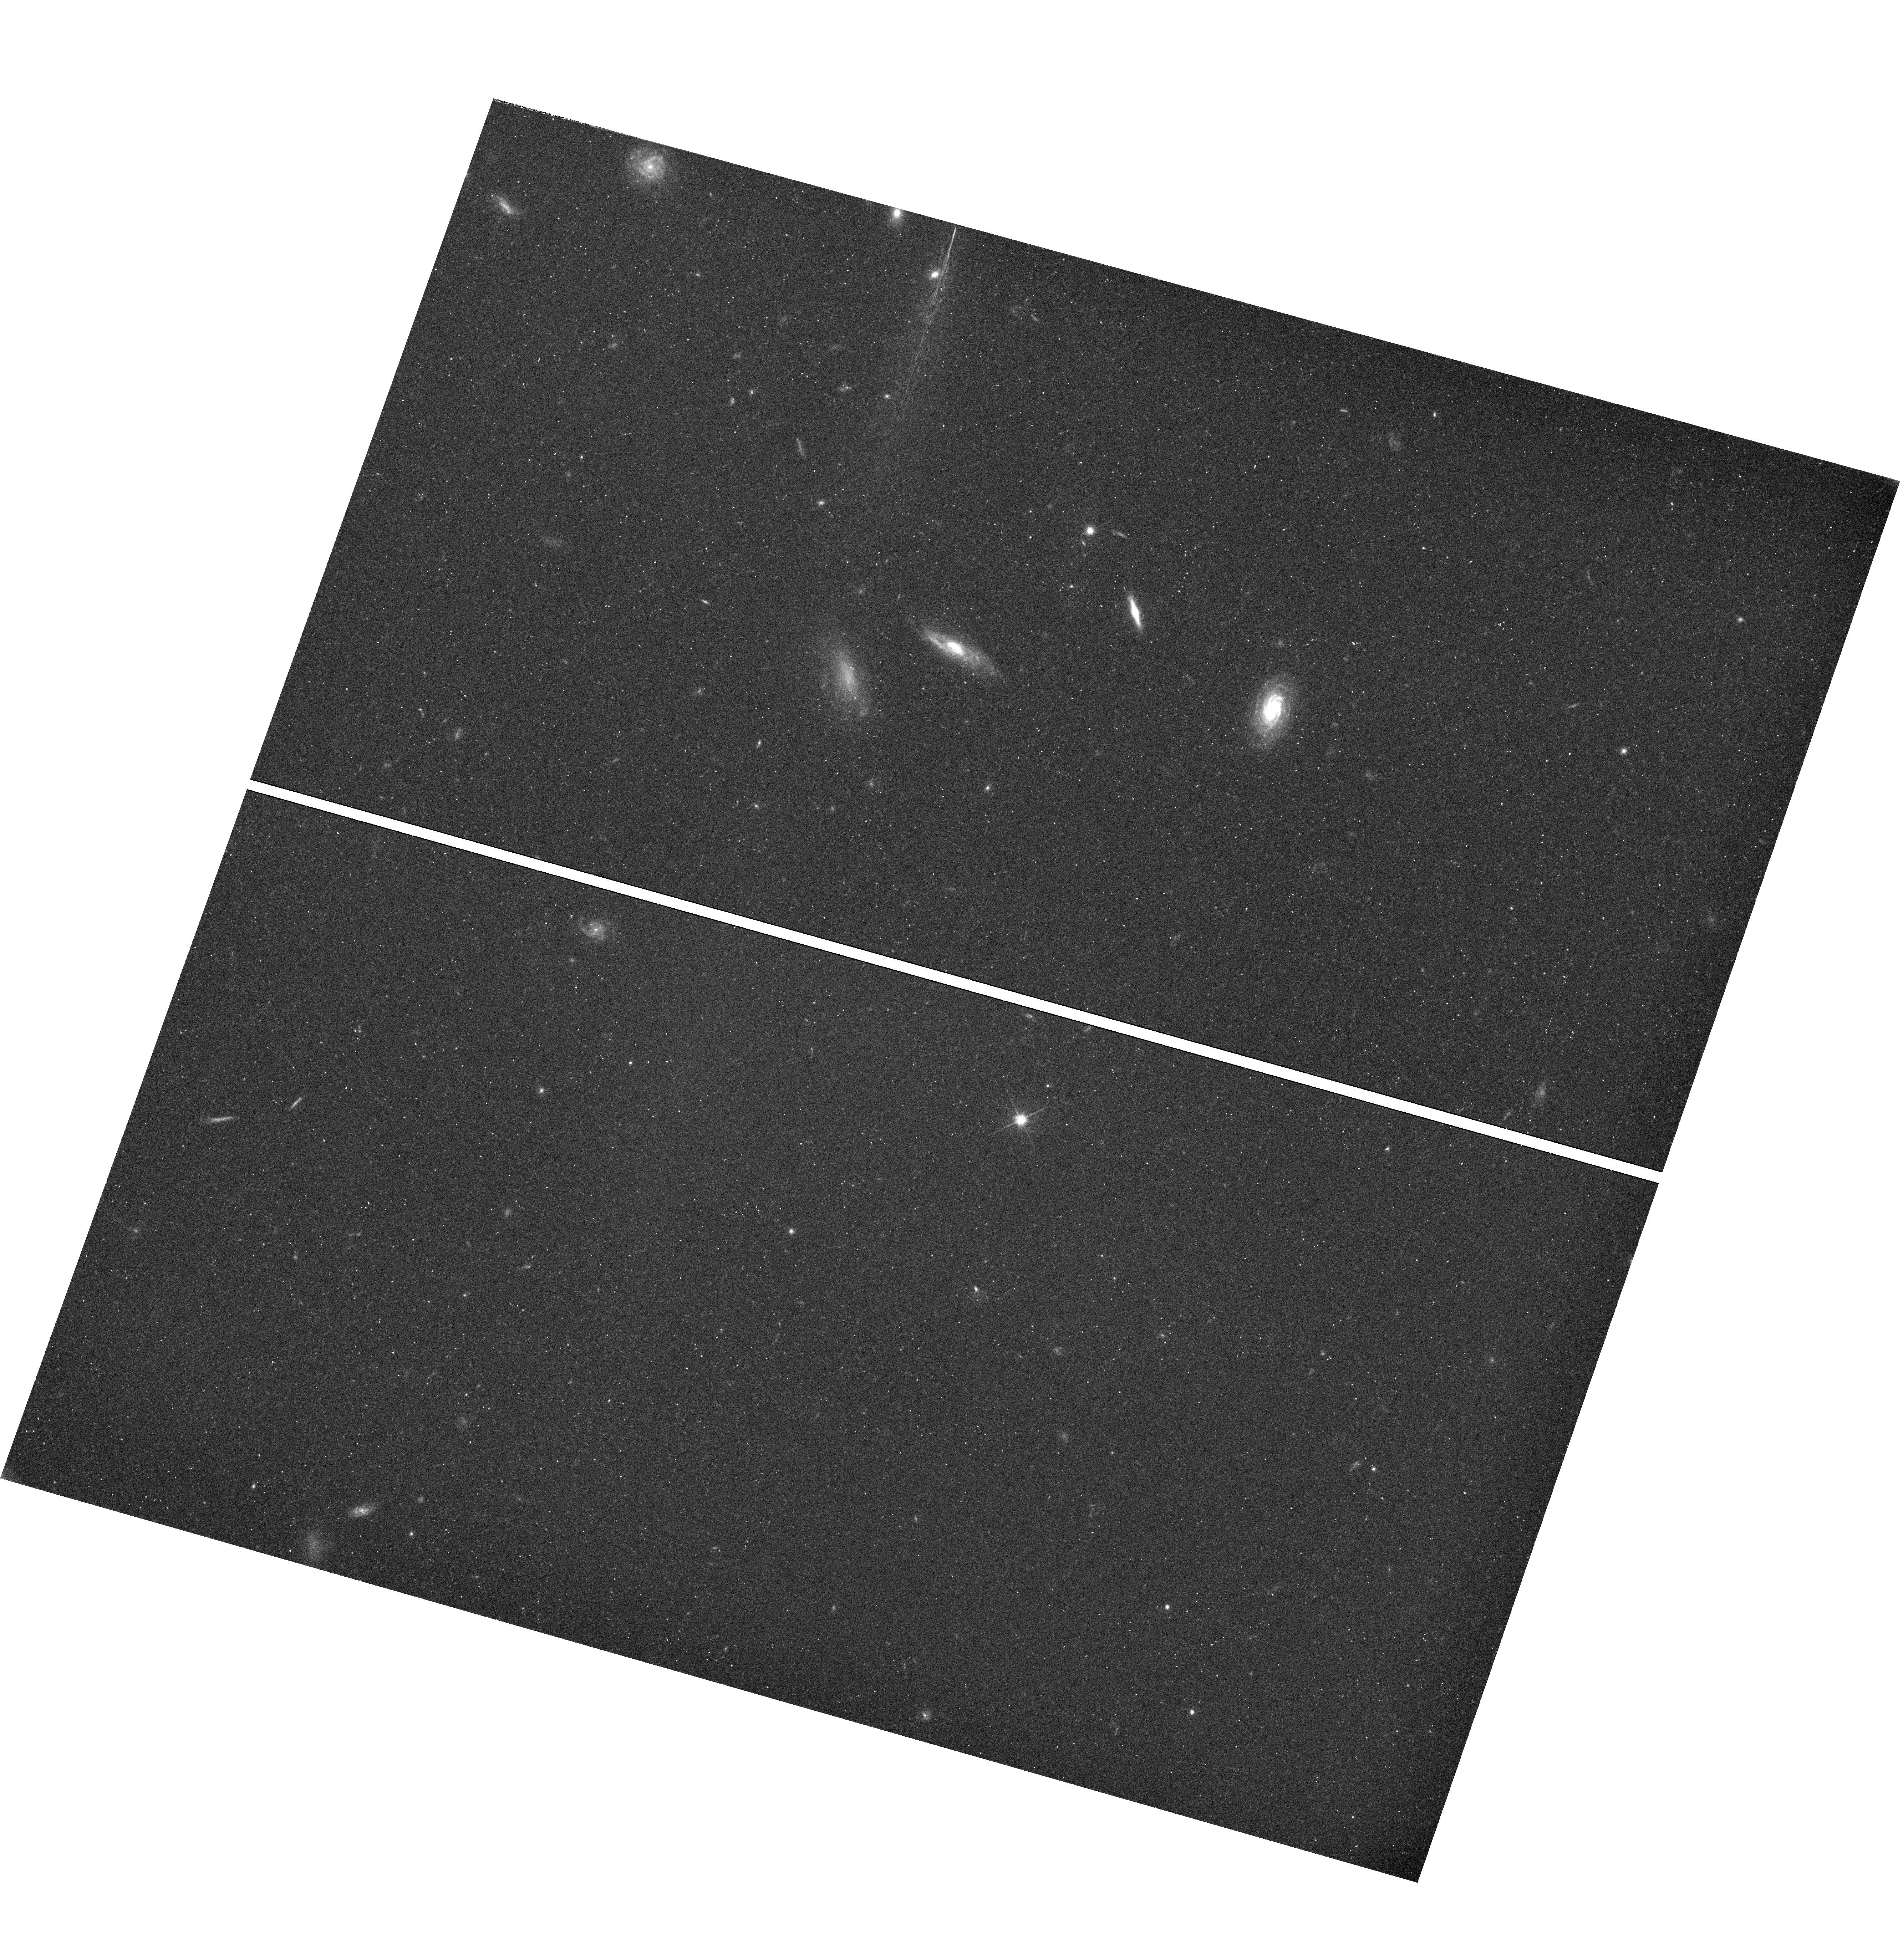
Target: field at RA 143.355°, Dec 55.215°
Instrument: WFC3/UVIS
Filter: F625W
Exposure: 32 min
Observation ID: hst_11523_2a_wfc3_uvis_f625w_ib6l2a

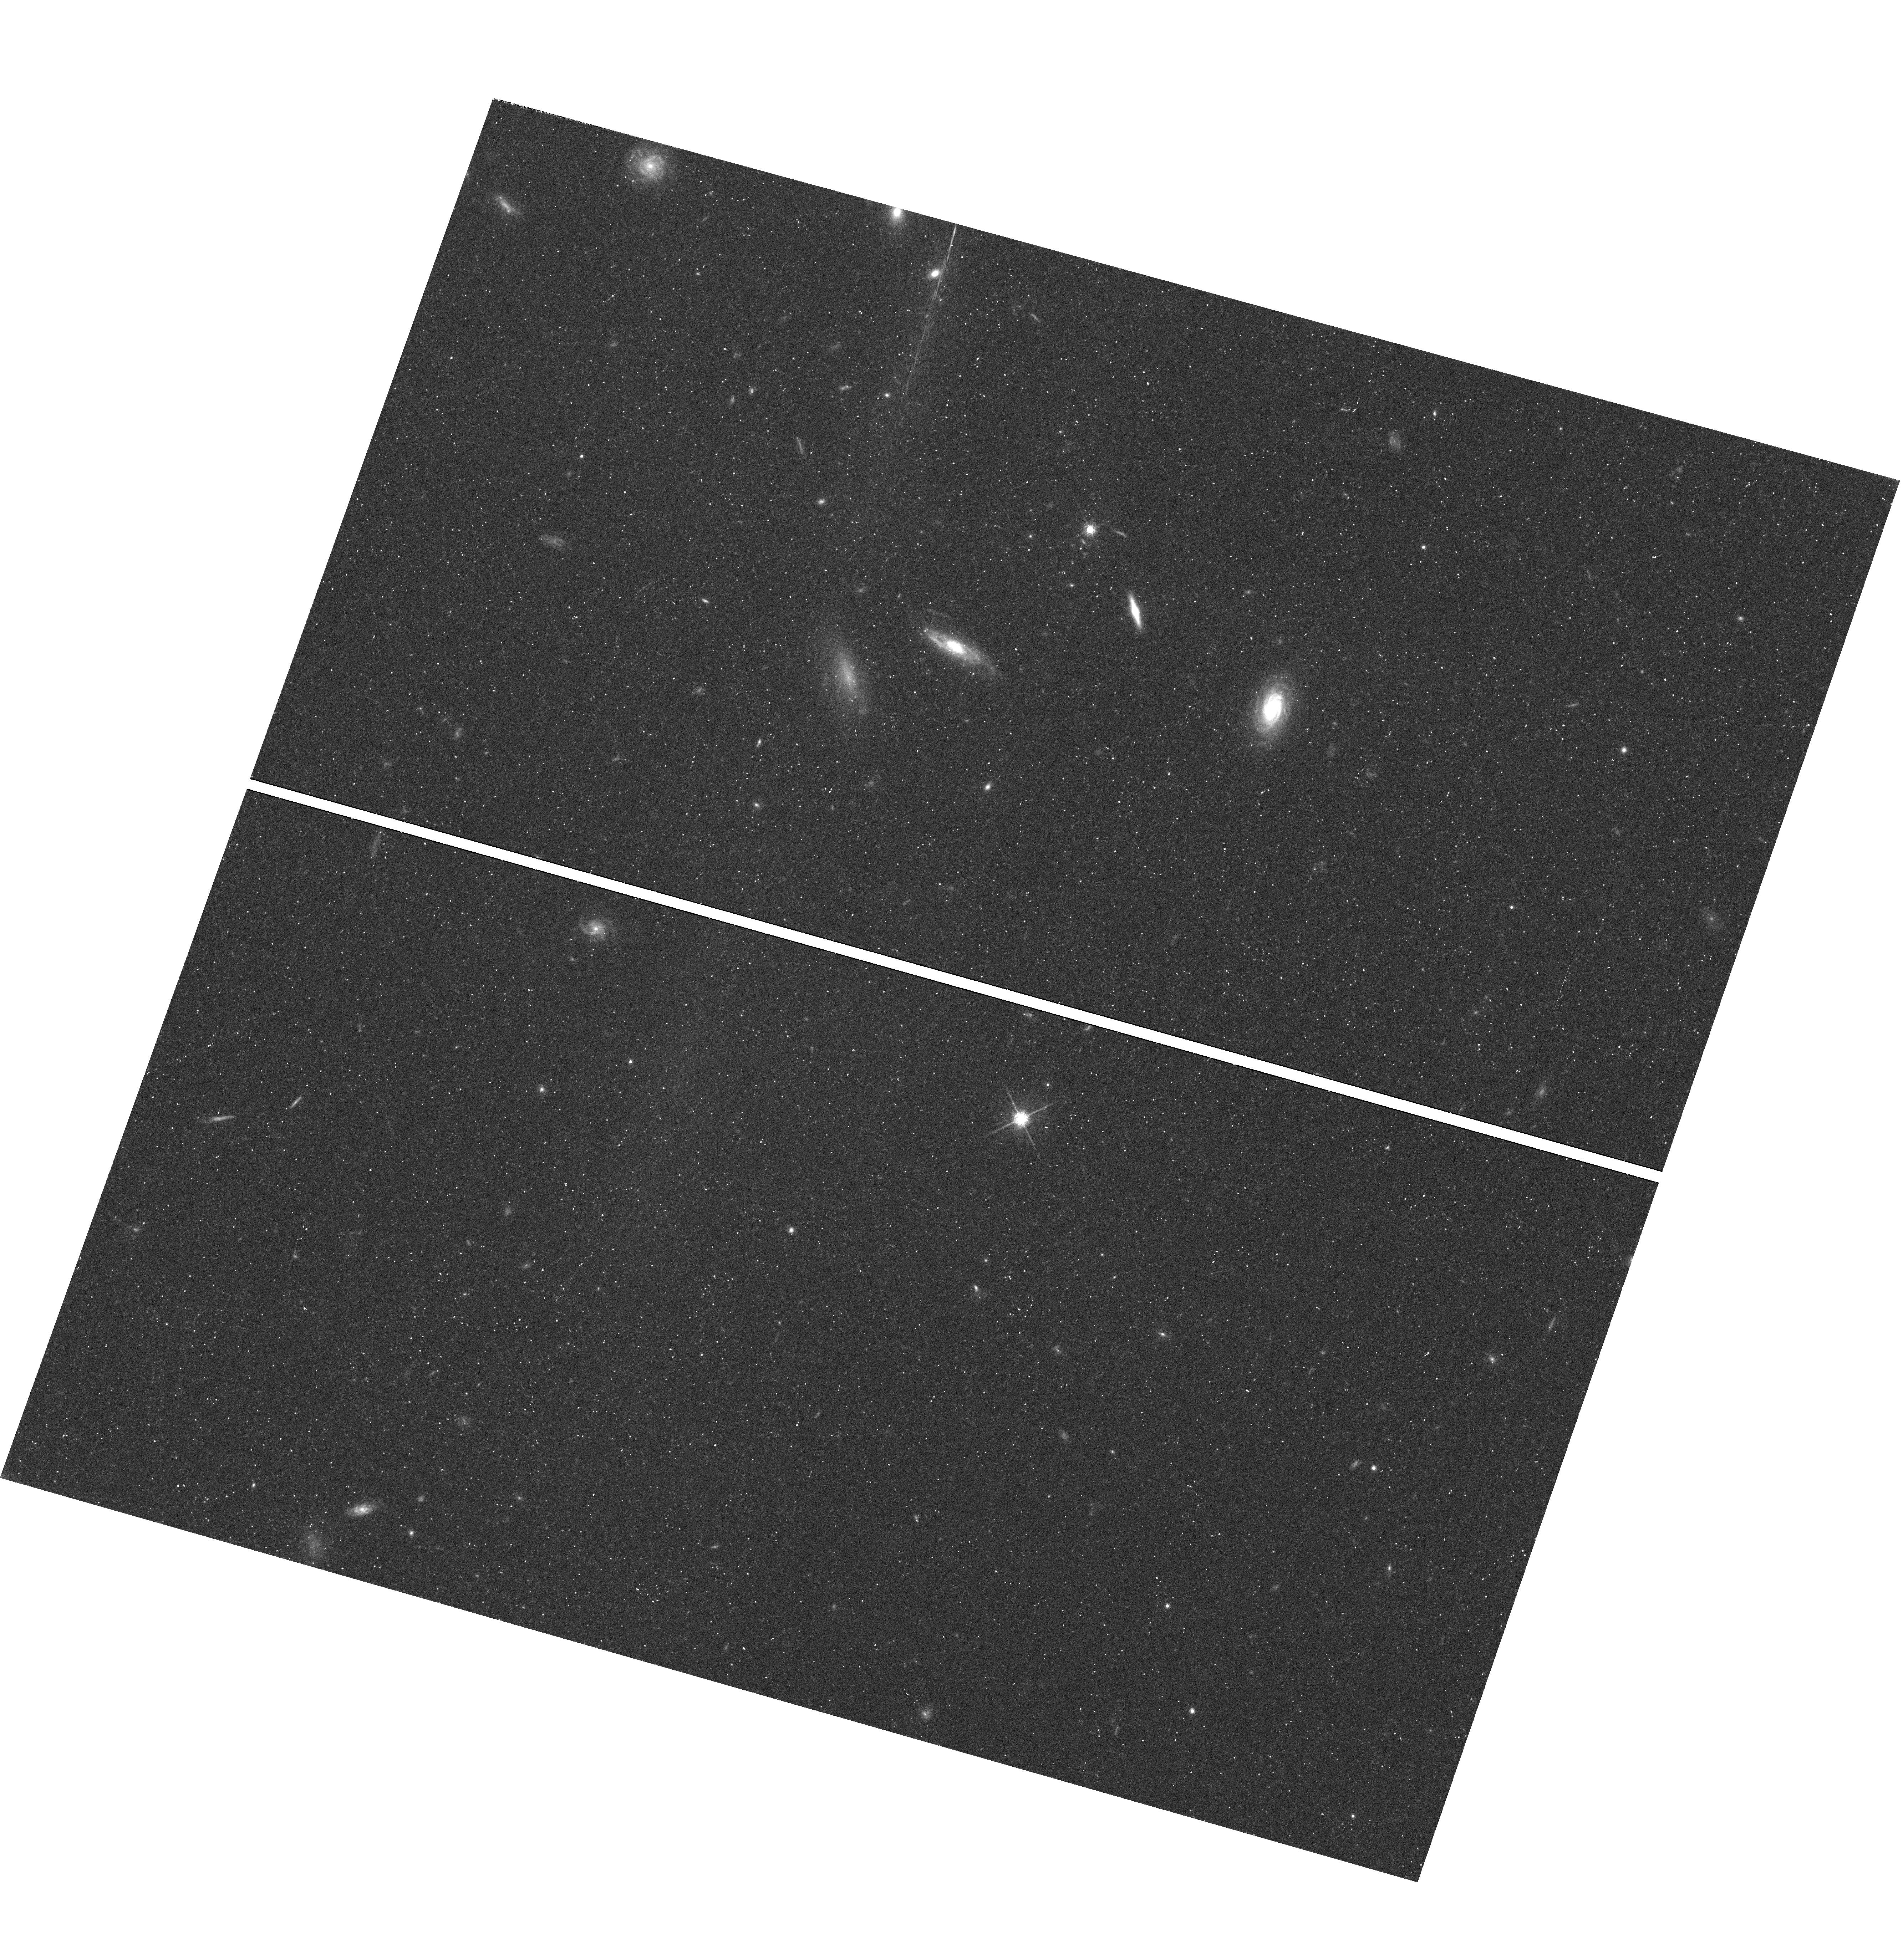
Target: field at RA 143.355°, Dec 55.215°
Instrument: WFC3/UVIS
Filter: F775W
Exposure: 32 min
Observation ID: hst_11523_2a_wfc3_uvis_f775w_ib6l2a

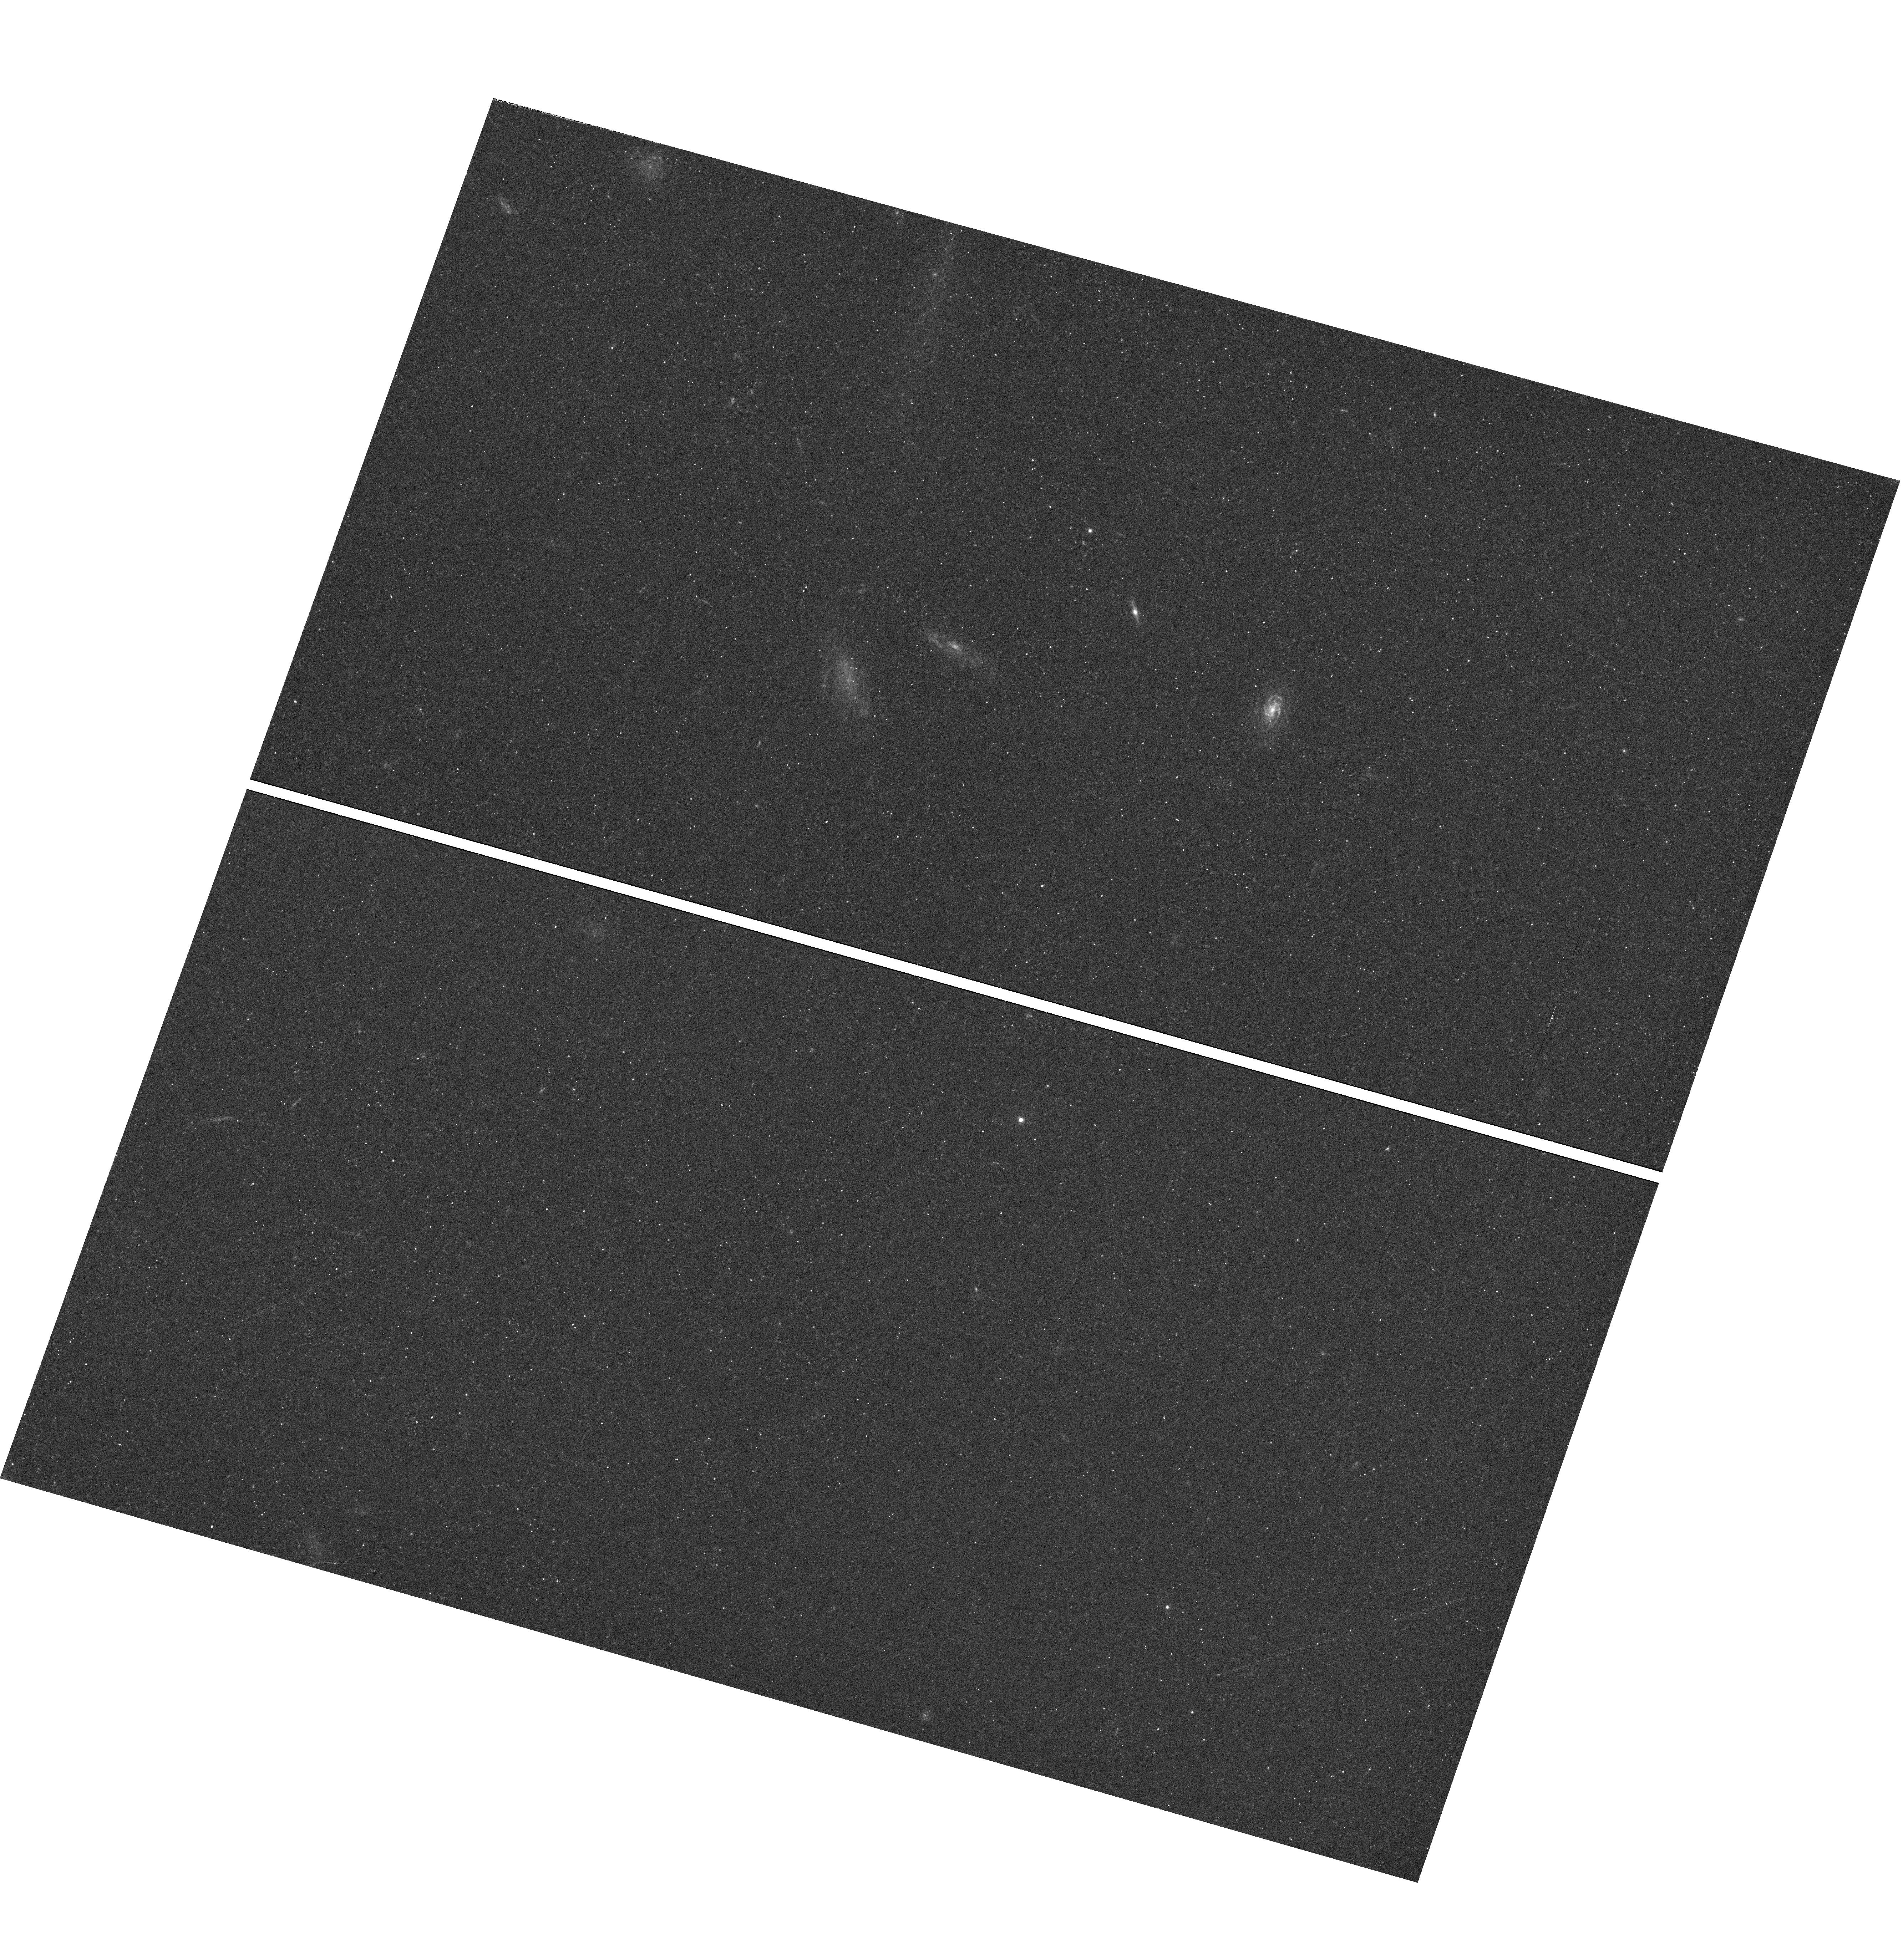
Target: field at RA 143.355°, Dec 55.215°
Instrument: WFC3/UVIS
Filter: F438W
Exposure: 25 min
Observation ID: hst_11523_1a_wfc3_uvis_f438w_ib6l1a

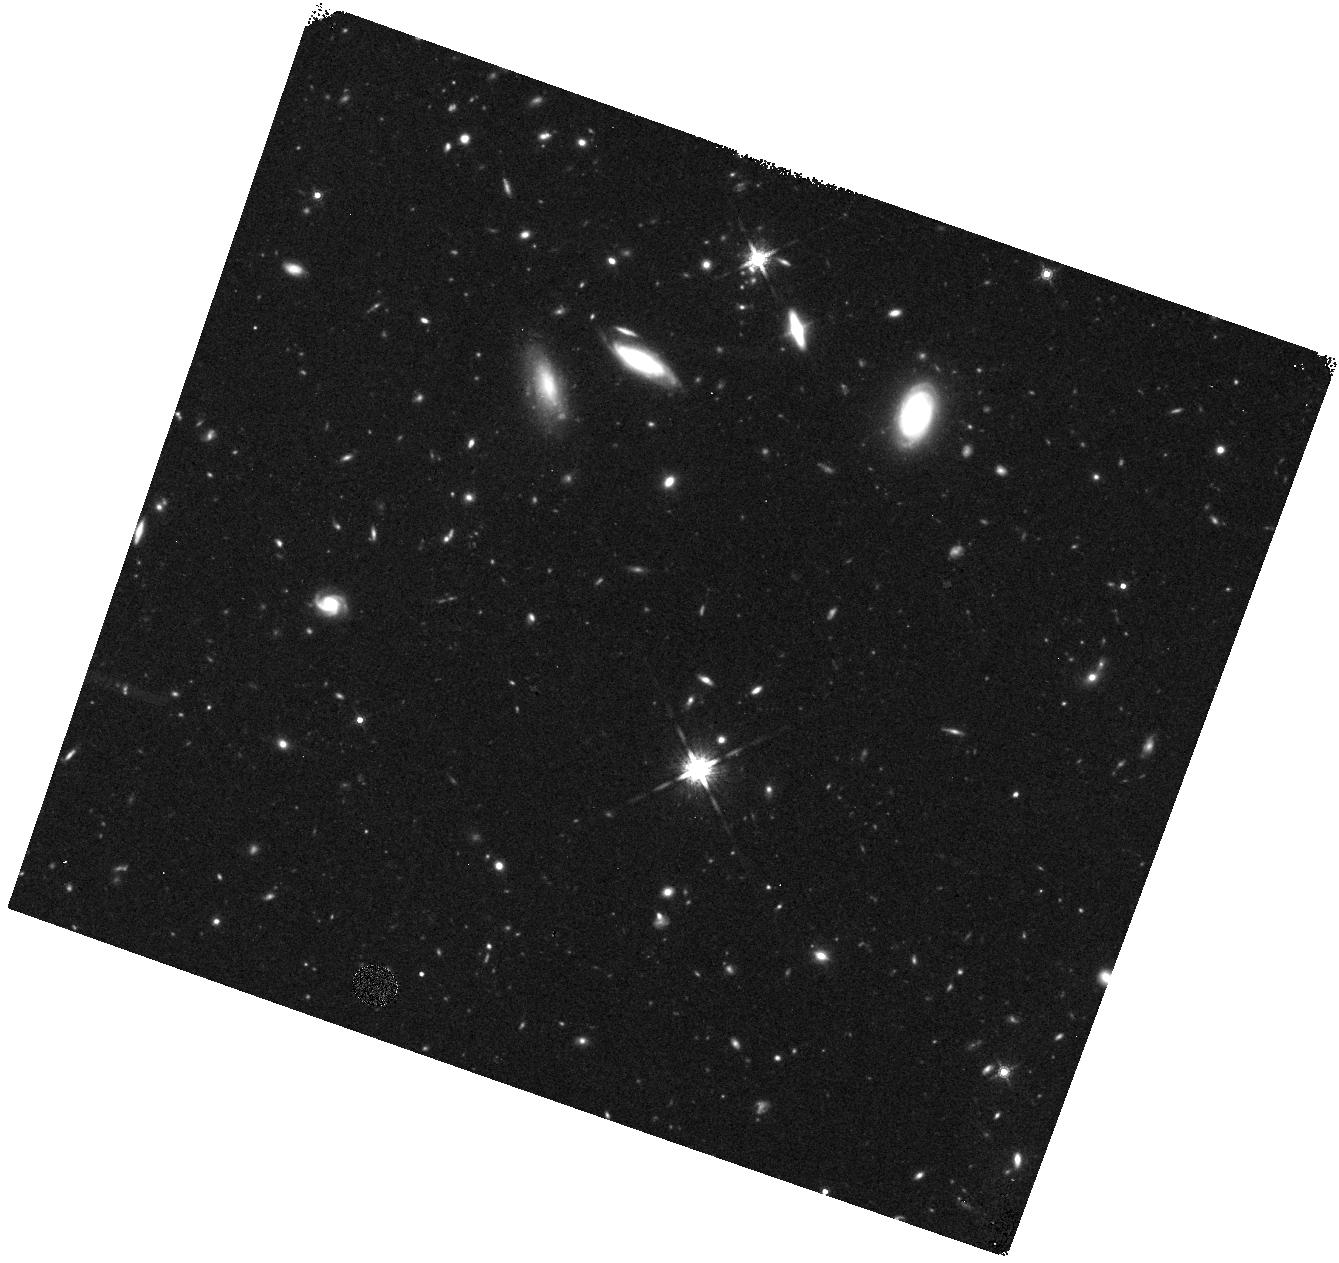
Target: field at RA 143.351°, Dec 55.213°
Instrument: WFC3/IR
Filter: F160W
Exposure: 57 min
Observation ID: hst_11523_2a_wfc3_ir_f160w_ib6l2a

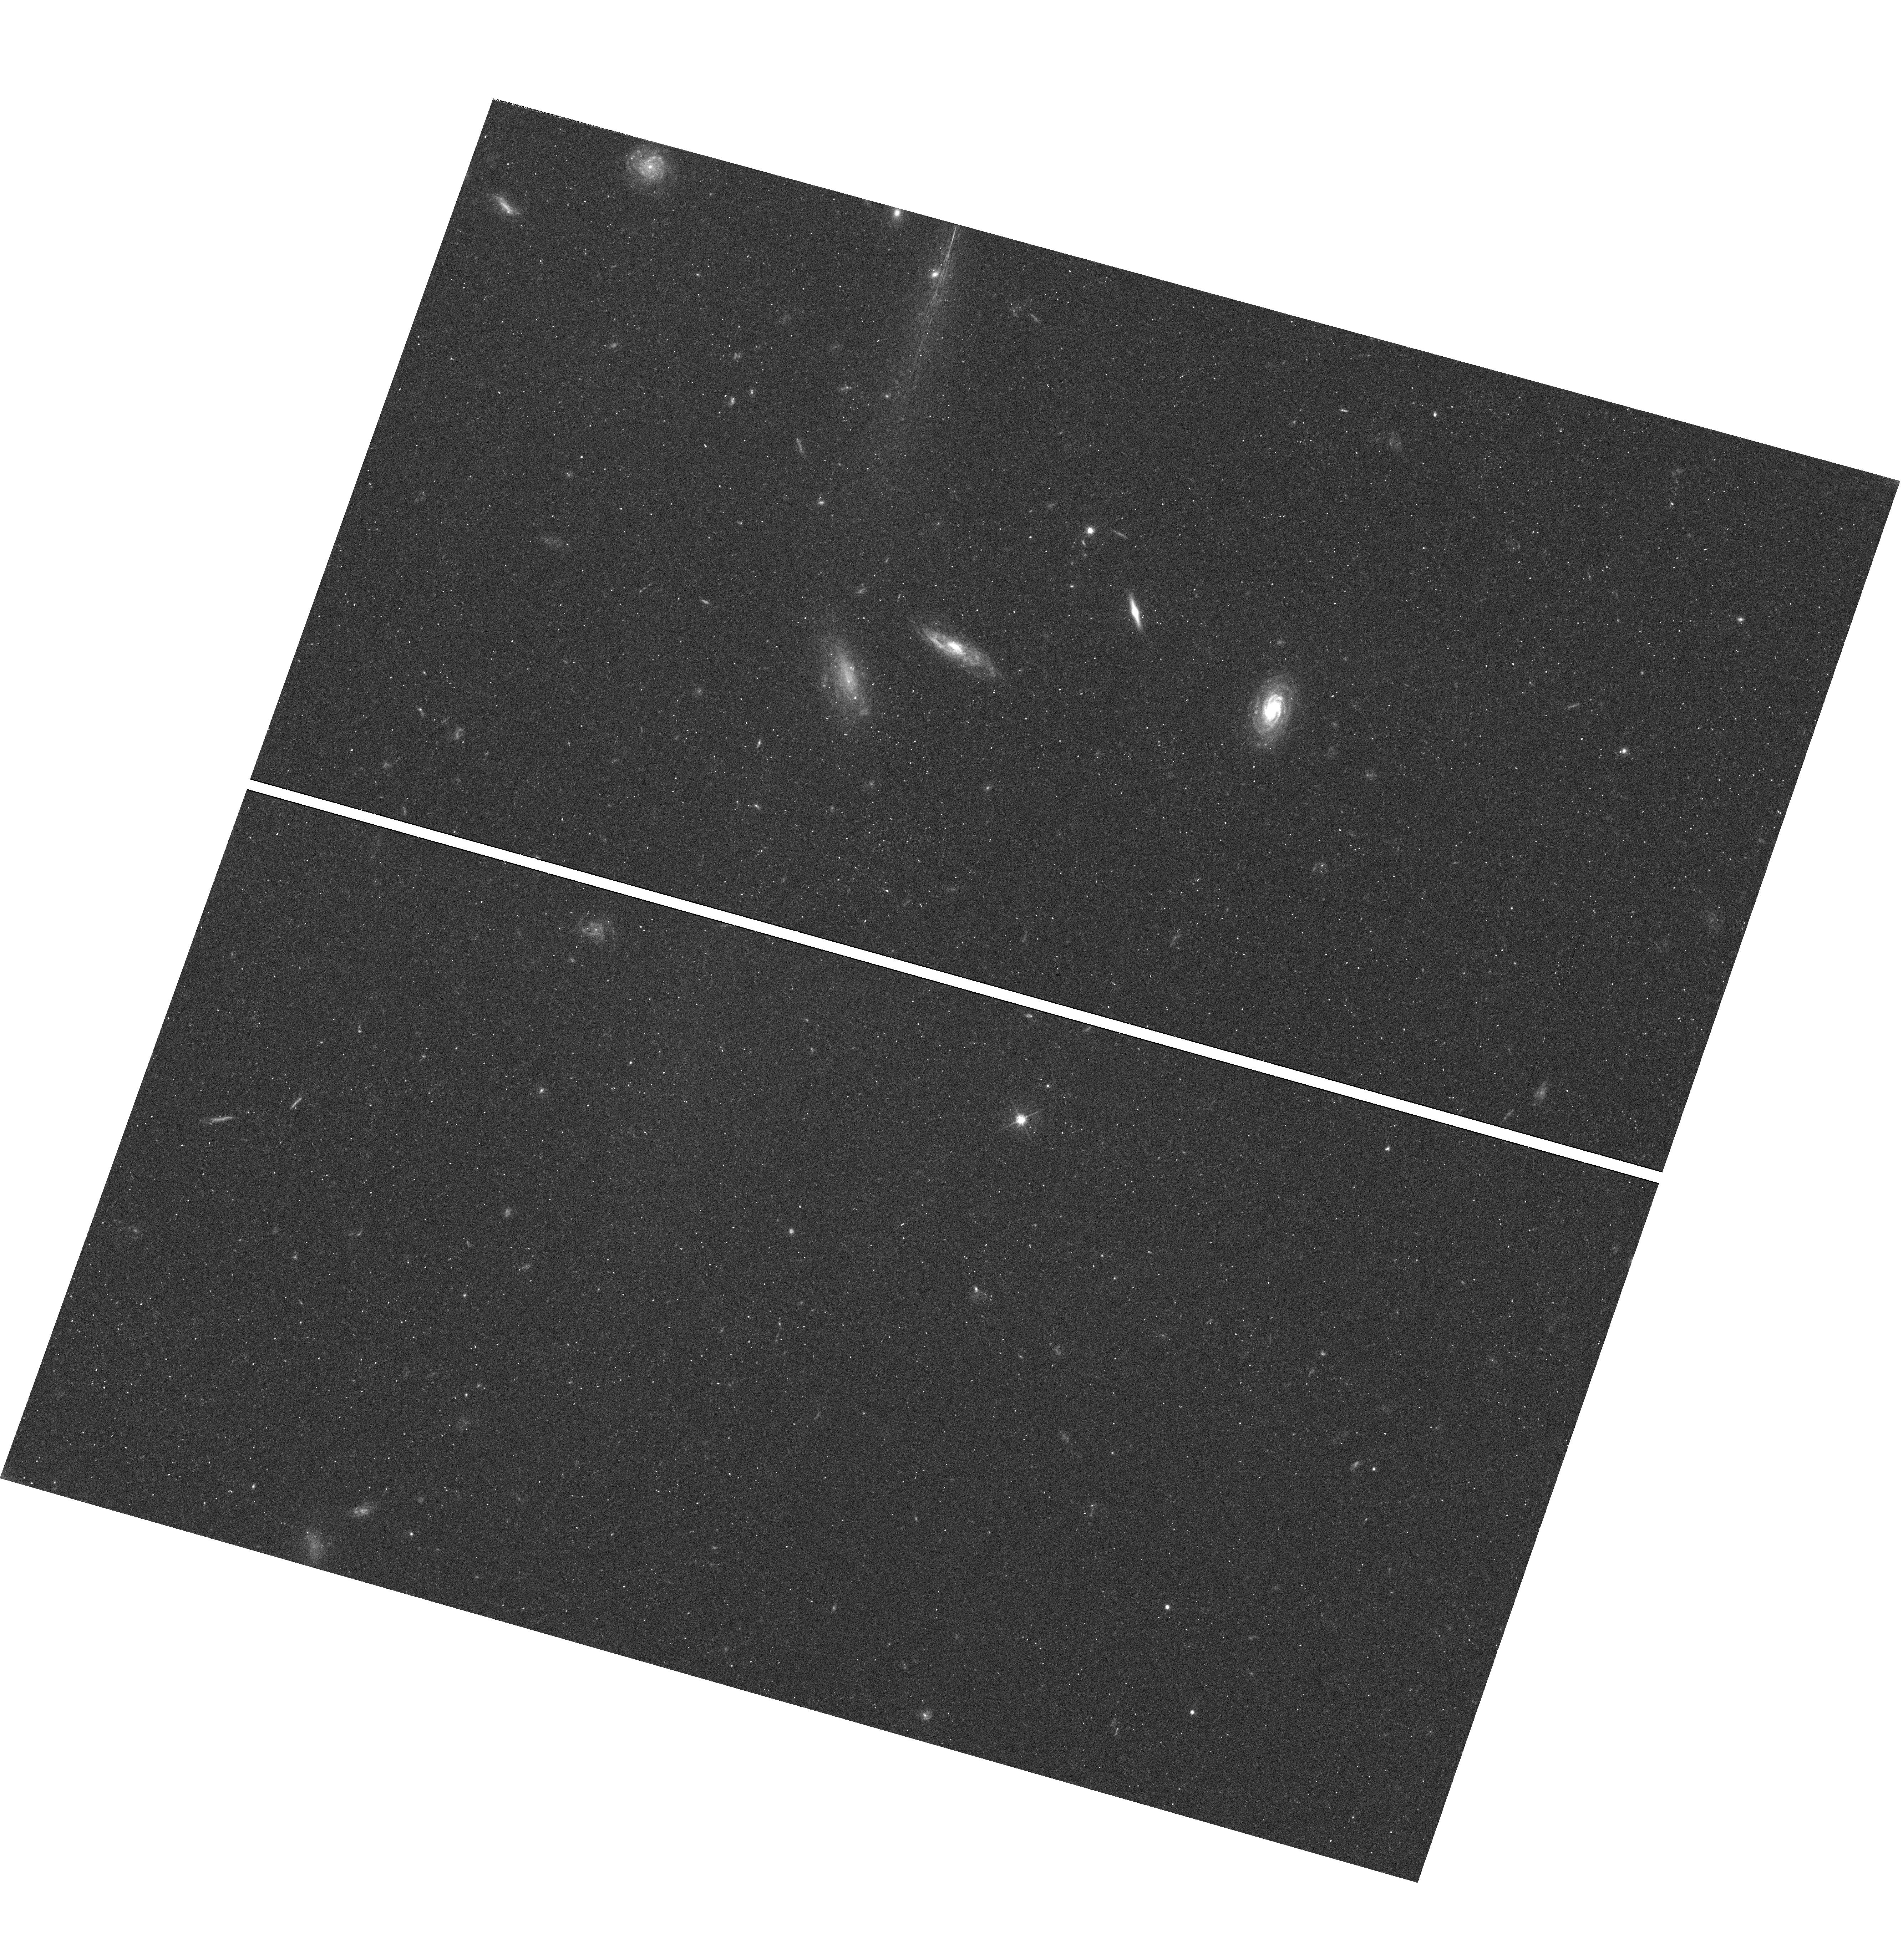
Target: field at RA 143.355°, Dec 55.215°
Instrument: WFC3/UVIS
Filter: F555W
Exposure: 27 min
Observation ID: hst_11523_1a_wfc3_uvis_f555w_ib6l1a

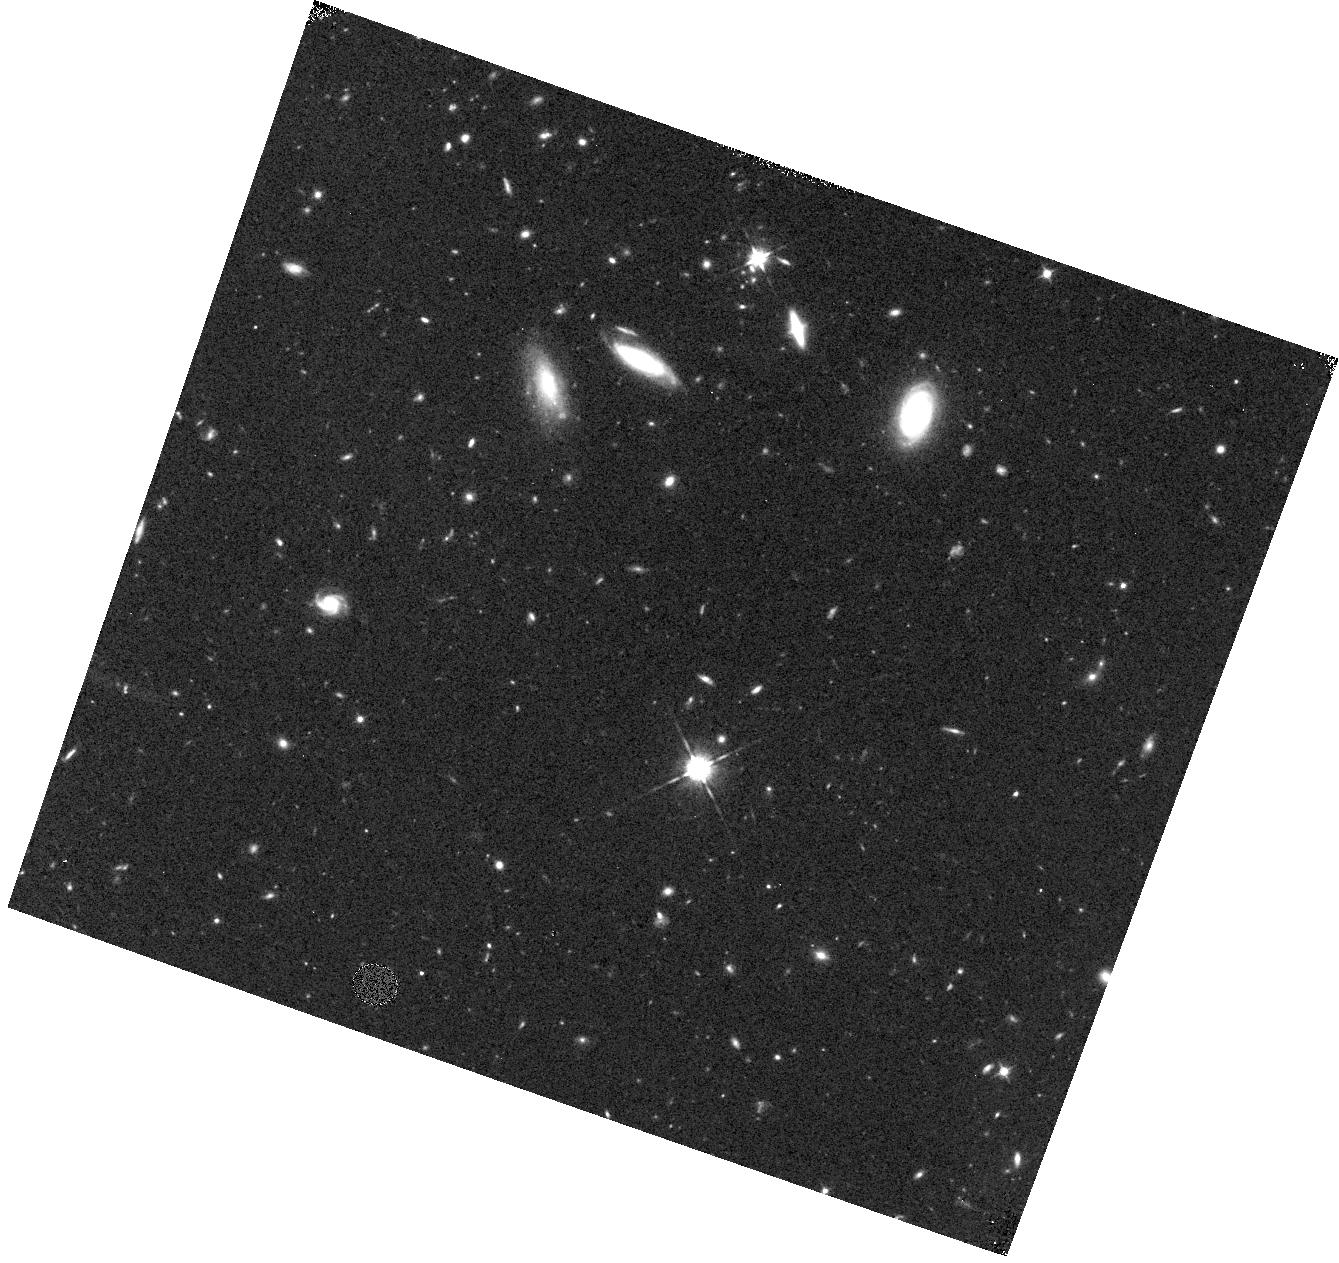
Target: field at RA 143.351°, Dec 55.213°
Instrument: WFC3/IR
Filter: F105W
Exposure: 1.1 h
Observation ID: hst_11523_2a_wfc3_ir_f105w_ib6l2a

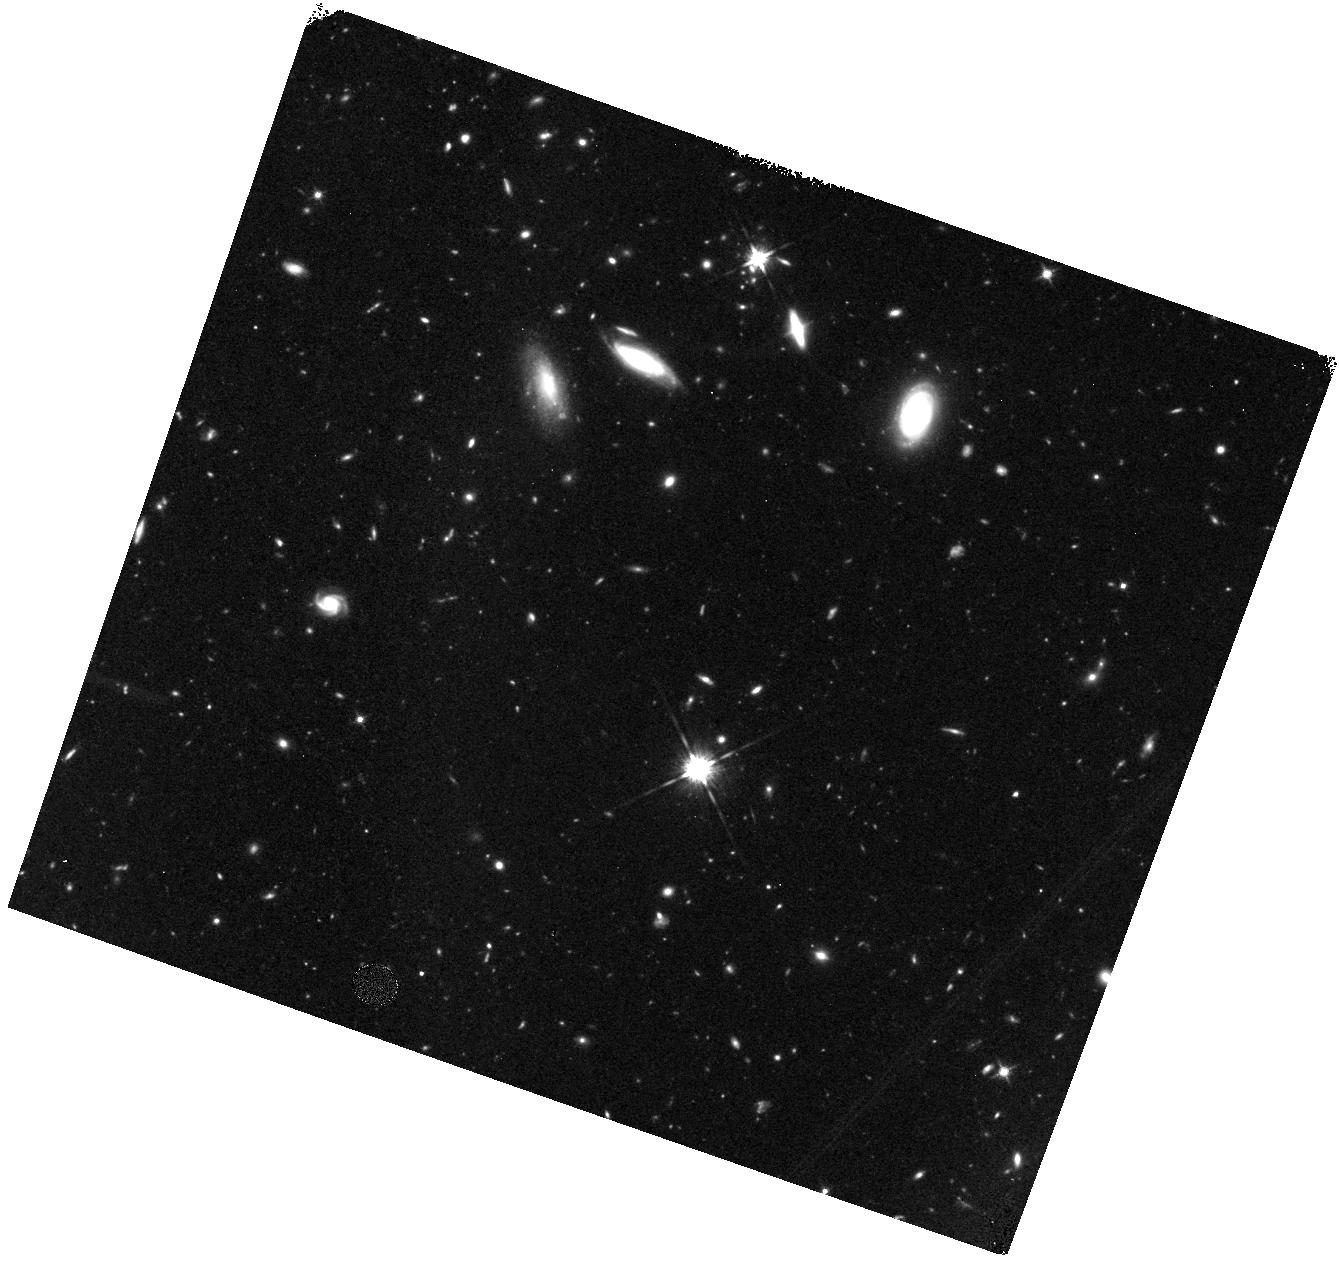
Target: field at RA 143.351°, Dec 55.213°
Instrument: WFC3/IR
Filter: F125W
Exposure: 1.1 h
Observation ID: hst_11523_2a_wfc3_ir_f125w_ib6l2a

COS and WFC3 Observations of I Zwicky 18 (PI: Green, James Carswell)

We will take advantage of COS' high sensitivity to study both the stellar and gaseous component (especially HeII 1640 and CIII] 1909), in I Zwicky 18 (IZw18). We will also take advantage of WFC3's high-QE IR detector to obtain H-band images of IZw18. The new NIR images will used in combination with the archival V and I ACS/WFC data to better characterize the old stellar population, i.e. red giant branch and asymptotic giant branch stars. The WFC3 observations will be executed at carefully planned intervals to have a fair sampling in the H band of the light curve of the Cepheid variable stars already identified in IZw18.